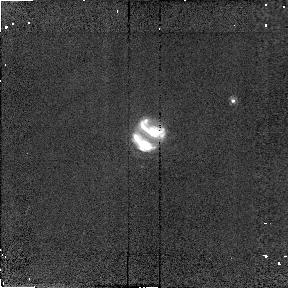
Target: NEPTUNE
Instrument: NICMOS/NIC2
Filter: F204M
Exposure: 2 min
Observation ID: n4ae01020

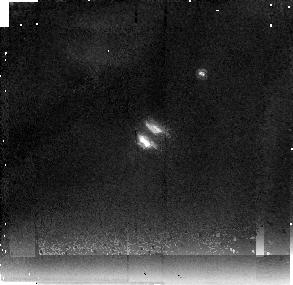
Target: NEPTUNE
Instrument: NICMOS/NIC2
Filter: F237M
Exposure: 17 min
Observation ID: n4ae01040

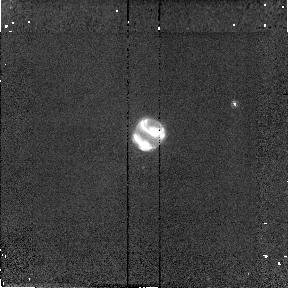
Target: NEPTUNE
Instrument: NICMOS/NIC2
Filter: F180M
Exposure: 2 min
Observation ID: n4ae01010

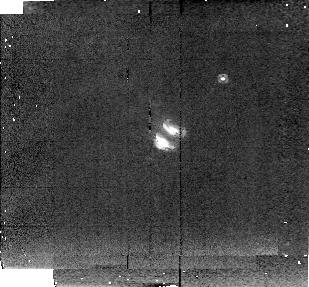
Target: NEPTUNE
Instrument: NICMOS/NIC2
Filter: F222M
Exposure: 6 min
Observation ID: n4ae01030

NEPTUNE CLOUD COMPOSITION (PI: Smith, Bradford A.)

Voyager dramatically extended the results of groundbased observations that had already revealed the presence of clouds on Neptune. Brilliant white clouds were observed at visible wavelengths, contrasting sharply with the blue background of the planet. In the near-infrared groundbased observations, these clouds stand out against the dark background caused by atmospheric methane absorption. It is generally assumed that these clouds are composed of methane ice crystals, but there is no spectroscopic evidence for this. To the contrary, it is curious that the clouds are so prominent in the K band, since solid methane absorbs strongly at several wavelengths in this region. To secure identification of composition, precise spectrophotometry at the highest possible spatial resolution is needed. The filters used in this observation should distinguish methane ice from water ice, and either one of these from neutral scatterers such as carbon monoxide, argon, etc. Because the distribution of bright clouds in Neptune's atmosphere is difficult to predict, two identical visits will be made.